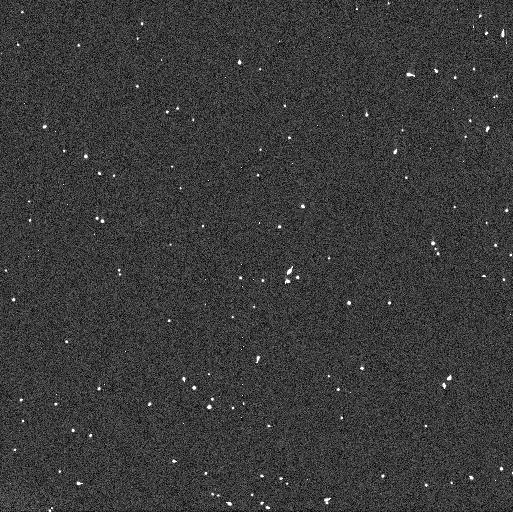
Target: 2013SC101
Instrument: WFC3/UVIS
Filter: F606W
Exposure: 3 min
Observation ID: idy642e4q

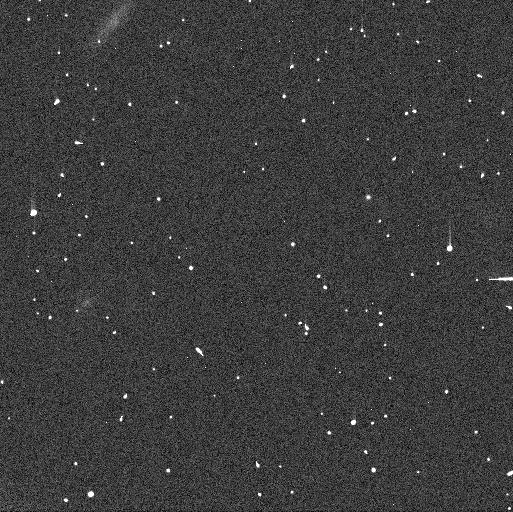
Target: 2007CQ79
Instrument: WFC3/UVIS
Filter: F606W
Exposure: 3 min
Observation ID: idy63wg8q

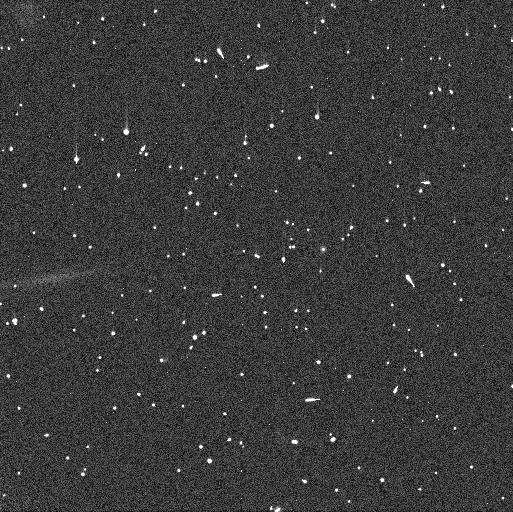
Target: 2007CS79
Instrument: WFC3/UVIS
Filter: F814W
Exposure: 4 min
Observation ID: idy63xbzq

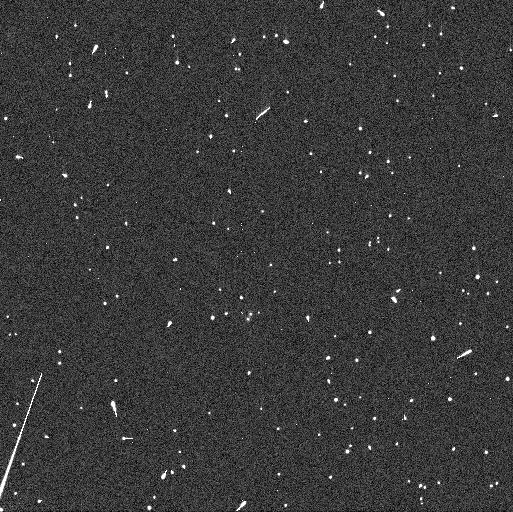
Target: 2005CE81
Instrument: WFC3/UVIS
Filter: F814W
Exposure: 4 min
Observation ID: idy64ieoq

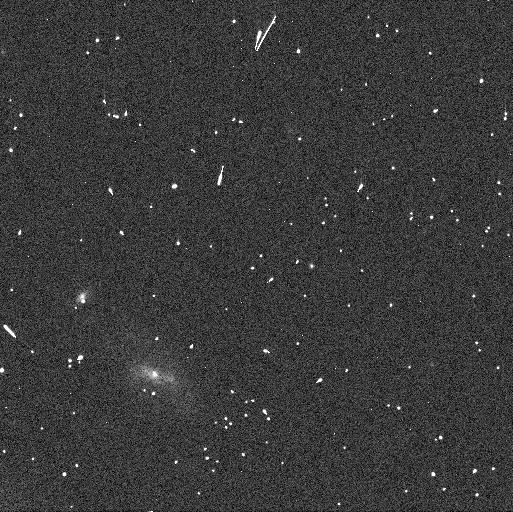
Target: 2015GD57
Instrument: WFC3/UVIS
Filter: F606W
Exposure: 3 min
Observation ID: idy61fh2q

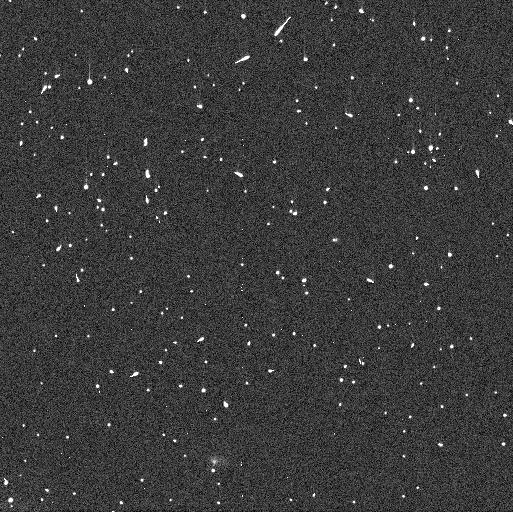
Target: 2015GO58
Instrument: WFC3/UVIS
Filter: F814W
Exposure: 4 min
Observation ID: idy61jm0q

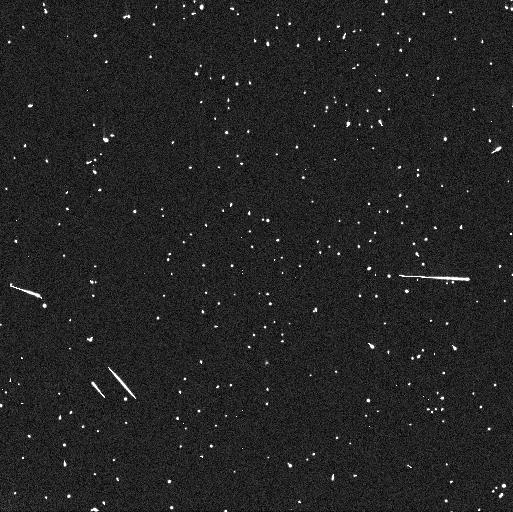
Target: 2013UR17
Instrument: WFC3/UVIS
Filter: F606W
Exposure: 3 min
Observation ID: idy654eaq

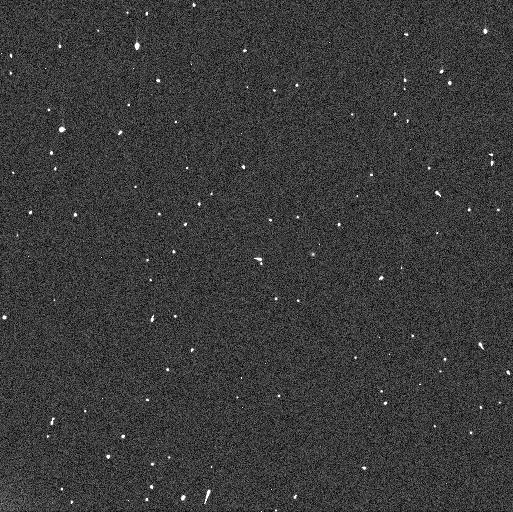
Target: 2015VD169
Instrument: WFC3/UVIS
Filter: F606W
Exposure: 3 min
Observation ID: idy666dnq

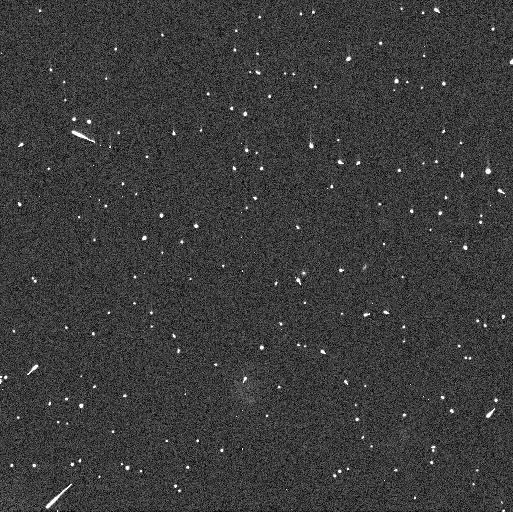
Target: 2013SF101
Instrument: WFC3/UVIS
Filter: F606W
Exposure: 3 min
Observation ID: idy647csq

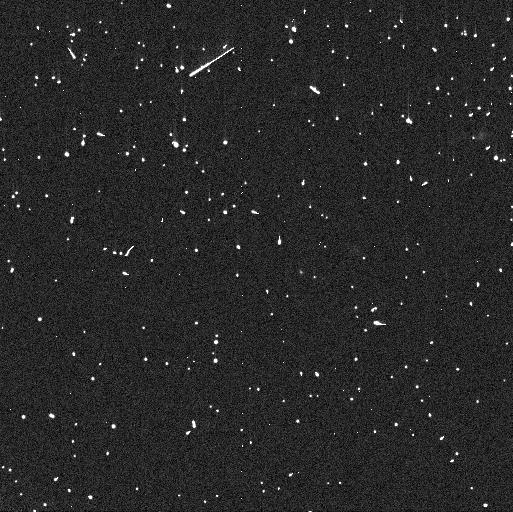
Target: 2015GJ57
Instrument: WFC3/UVIS
Filter: F814W
Exposure: 4 min
Observation ID: idy61kwoq

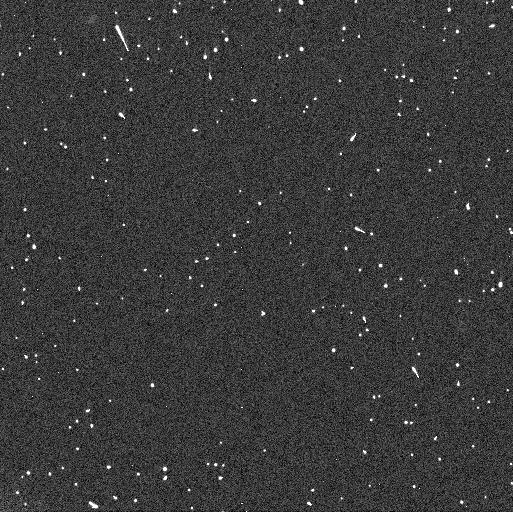
Target: 2014UC229
Instrument: WFC3/UVIS
Filter: F814W
Exposure: 4 min
Observation ID: idy660f3q

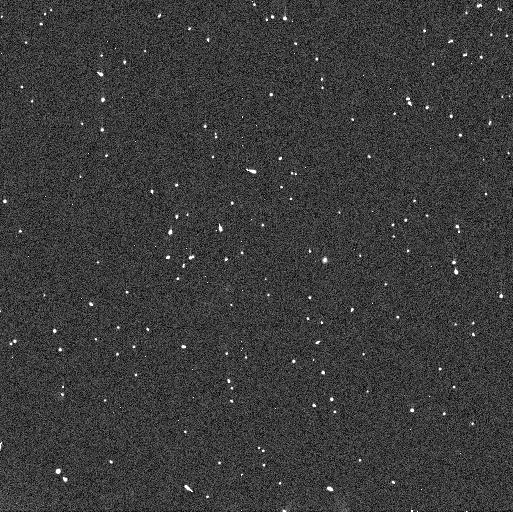
Target: 2003YU179
Instrument: WFC3/UVIS
Filter: F606W
Exposure: 3 min
Observation ID: idy62zsmq

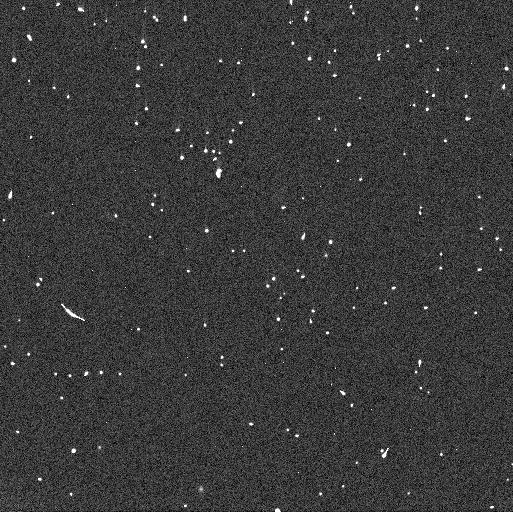
Target: 2015GL58
Instrument: WFC3/UVIS
Filter: F606W
Exposure: 3 min
Observation ID: idy60zsrq

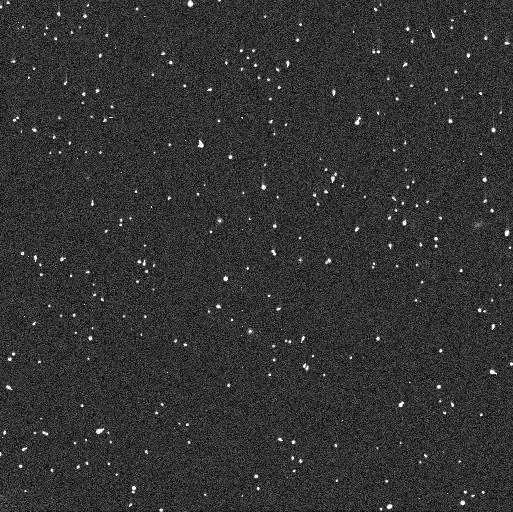
Target: 2015GO57
Instrument: WFC3/UVIS
Filter: F814W
Exposure: 4 min
Observation ID: idy61rsqq

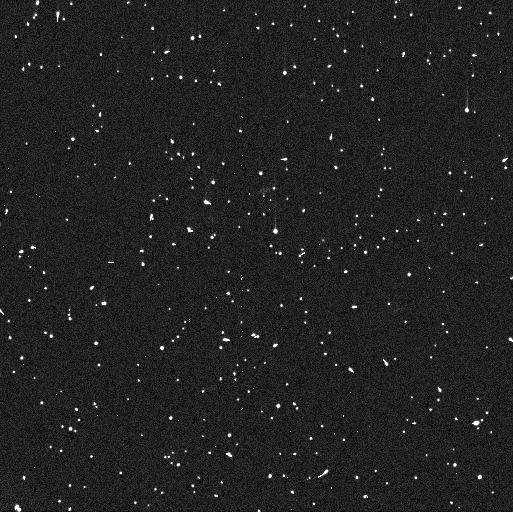
Target: 2013UC18
Instrument: WFC3/UVIS
Filter: F814W
Exposure: 4 min
Observation ID: idy635zwq

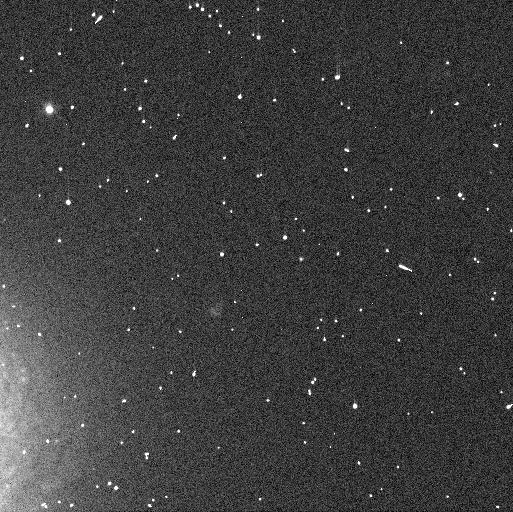
Target: 2015GU57
Instrument: WFC3/UVIS
Filter: F606W
Exposure: 3 min
Observation ID: idy60ti8q

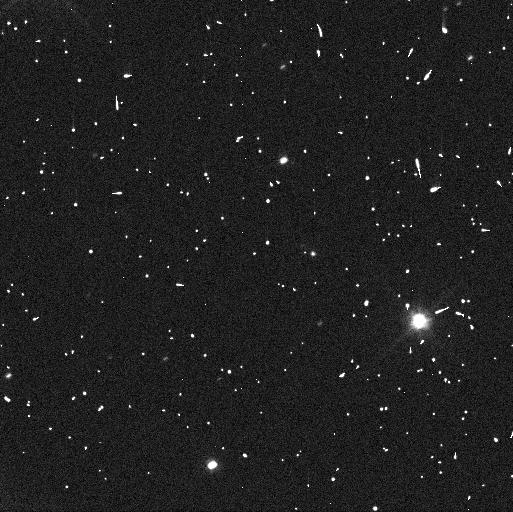
Target: 2004KF19
Instrument: WFC3/UVIS
Filter: F606W
Exposure: 3 min
Observation ID: idy63ioeq

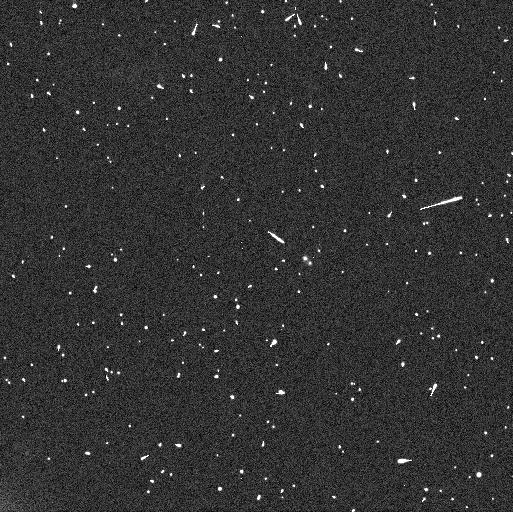
Target: 523756
Instrument: WFC3/UVIS
Filter: F606W
Exposure: 3 min
Observation ID: idy669vmq

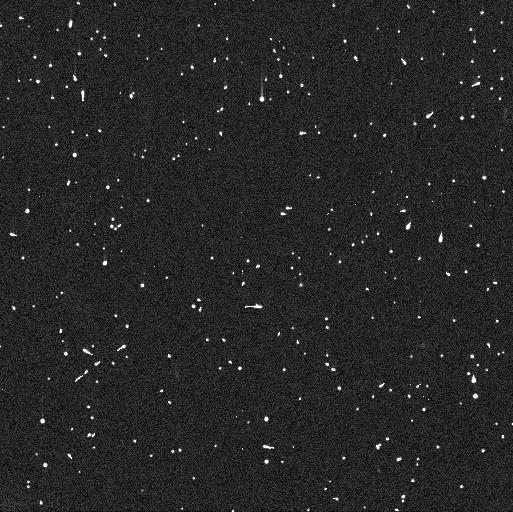
Target: 2013UY17
Instrument: WFC3/UVIS
Filter: F606W
Exposure: 3 min
Observation ID: idy652dsq

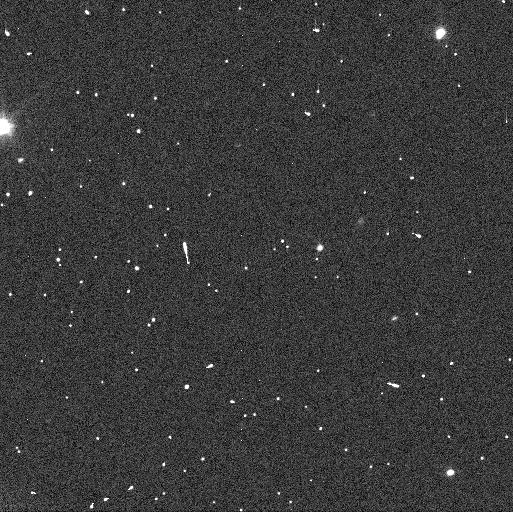
Target: 2004HD79
Instrument: WFC3/UVIS
Filter: F606W
Exposure: 3 min
Observation ID: idy63fosq

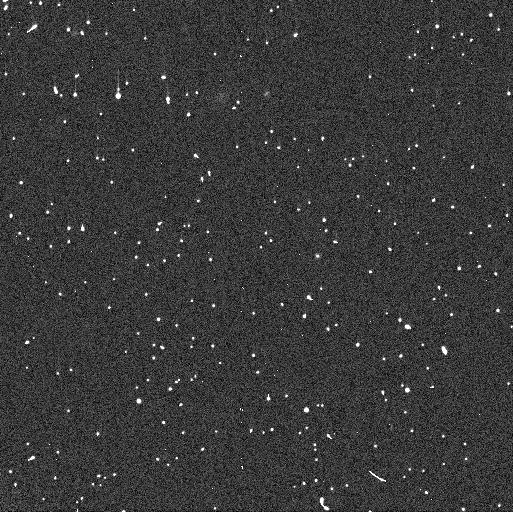
Target: 2013GQ137
Instrument: WFC3/UVIS
Filter: F814W
Exposure: 4 min
Observation ID: idy604ezq

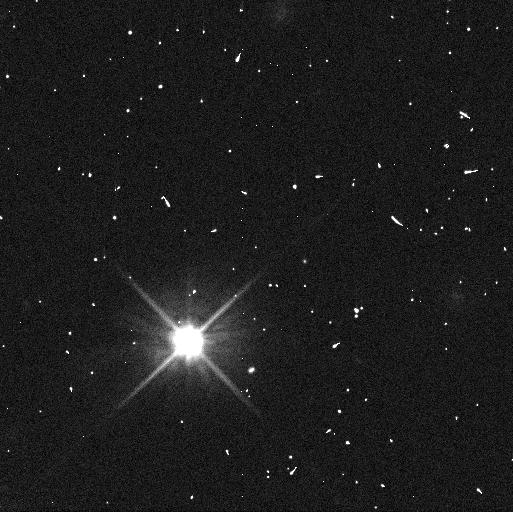
Target: 2015GH58
Instrument: WFC3/UVIS
Filter: F606W
Exposure: 3 min
Observation ID: idy61ayeq

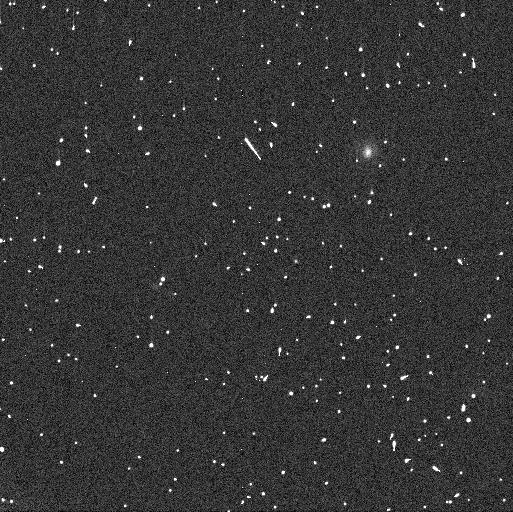
Target: 2013GR137
Instrument: WFC3/UVIS
Filter: F606W
Exposure: 3 min
Observation ID: idy606fxq

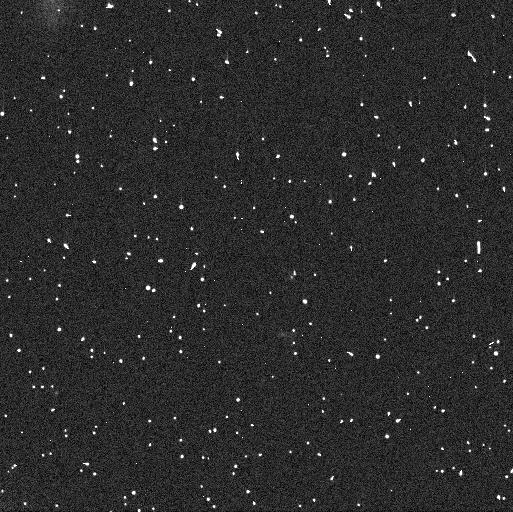
Target: 2015GL57
Instrument: WFC3/UVIS
Filter: F814W
Exposure: 4 min
Observation ID: idy61epjq

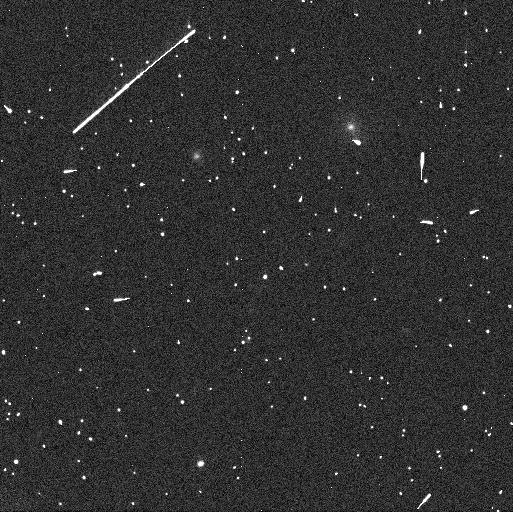
Target: 2013HT156
Instrument: WFC3/UVIS
Filter: F606W
Exposure: 3 min
Observation ID: idy616fzq

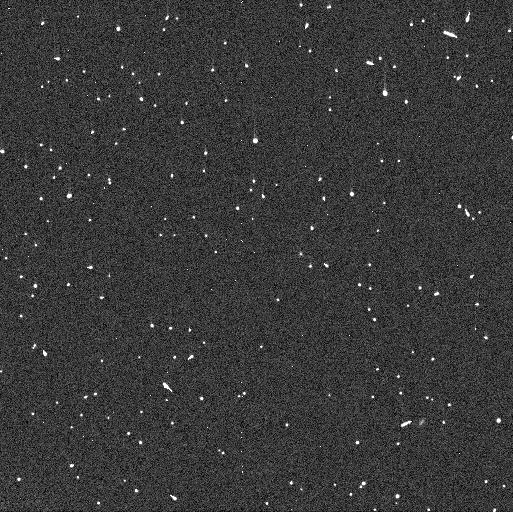
Target: 2015VX169
Instrument: WFC3/UVIS
Filter: F814W
Exposure: 4 min
Observation ID: idy686hzq

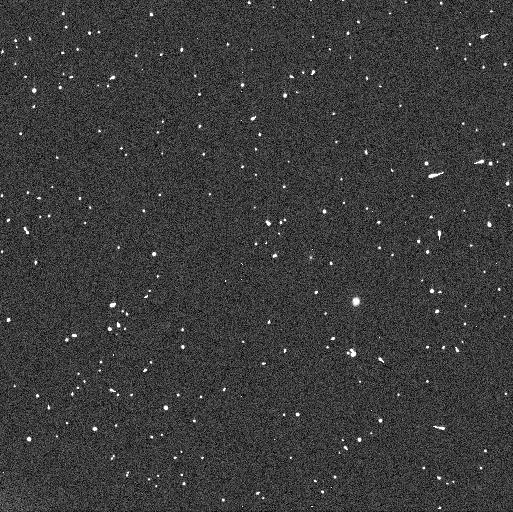
Target: 2015VY172
Instrument: WFC3/UVIS
Filter: F814W
Exposure: 4 min
Observation ID: idy60cewq

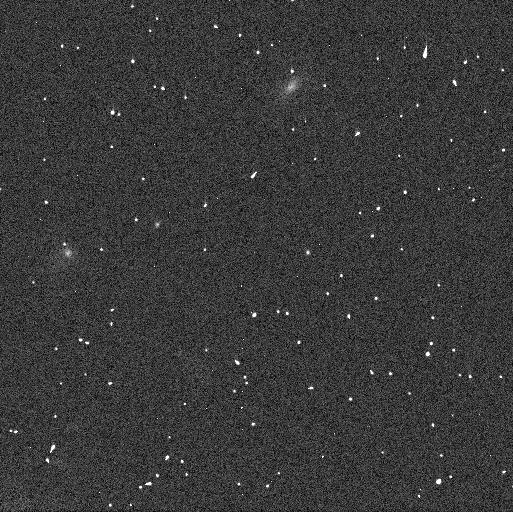
Target: 2013GA138
Instrument: WFC3/UVIS
Filter: F606W
Exposure: 3 min
Observation ID: idy608b7q

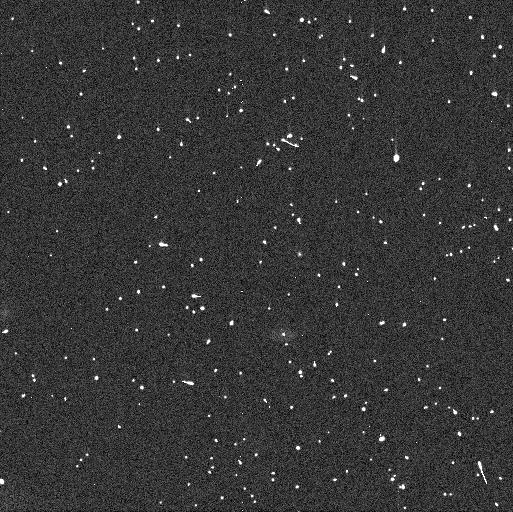
Target: 2014UP228
Instrument: WFC3/UVIS
Filter: F606W
Exposure: 3 min
Observation ID: idy663s1q

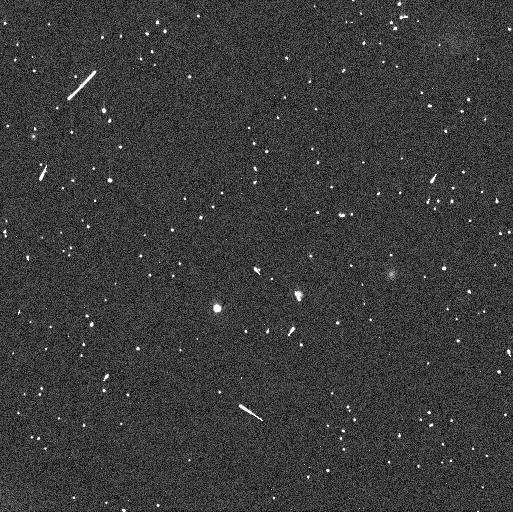
Target: 2003UV291
Instrument: WFC3/UVIS
Filter: F814W
Exposure: 4 min
Observation ID: idy682pgq

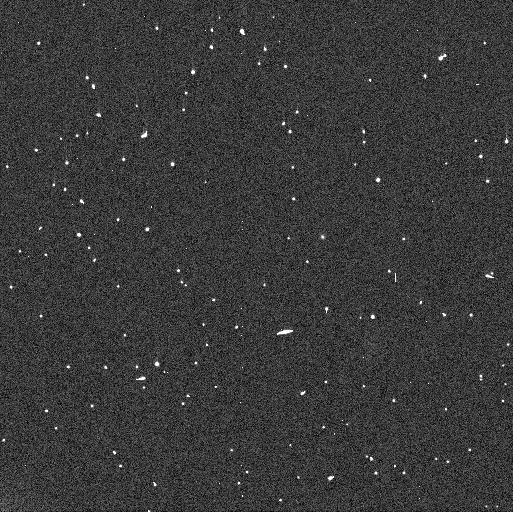
Target: 2013GY137
Instrument: WFC3/UVIS
Filter: F606W
Exposure: 3 min
Observation ID: idy621c0q

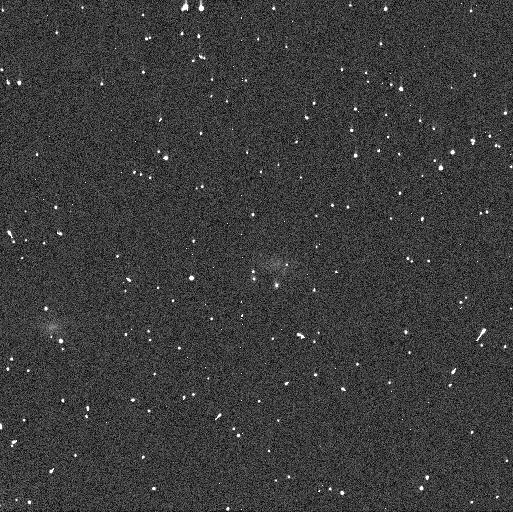
Target: 2006CH69
Instrument: WFC3/UVIS
Filter: F814W
Exposure: 4 min
Observation ID: idy63unkq

The Solar System Origins Legacy Survey (PI: Parker, Alex Harrison)

The cold classical Kuiper Belt is likely a completely unique surviving remnant of the solar system's primordial planetesimal disk, and it has an extraordinarily high near-equal mass binary fraction. The binary rate, binary separation distribution, and binary color distribution within planetesimal populations are powerful tracers of planetesimal formation and evolution processes. At the present time, the Kuiper Belt's binary rate, binary separation distribution, and binary color distribution can only be measured effectively by HST. We propose to perform the first major HST contribution to the characterization of a large, well-defined "Treasury Sample" of 221 cold classical Kuiper Belt Objects by making an extremely well-characterized measurement of the sample's binary and color properties. The proposed 206-orbit program builds upon the legacy of OSSOS and CFEPS, the two largest well-characterized Kuiper Belt surveys ever conducted. This will be the first high-precision measurement of the Kuiper Belt's binary properties drawn from a well-characterized sample. The proposed program addressed several key observational questions about this population, which together provide a coherent framework to robustly test current leading theories of planetesimal formation and the origin and evolution of the outer system's architecture.